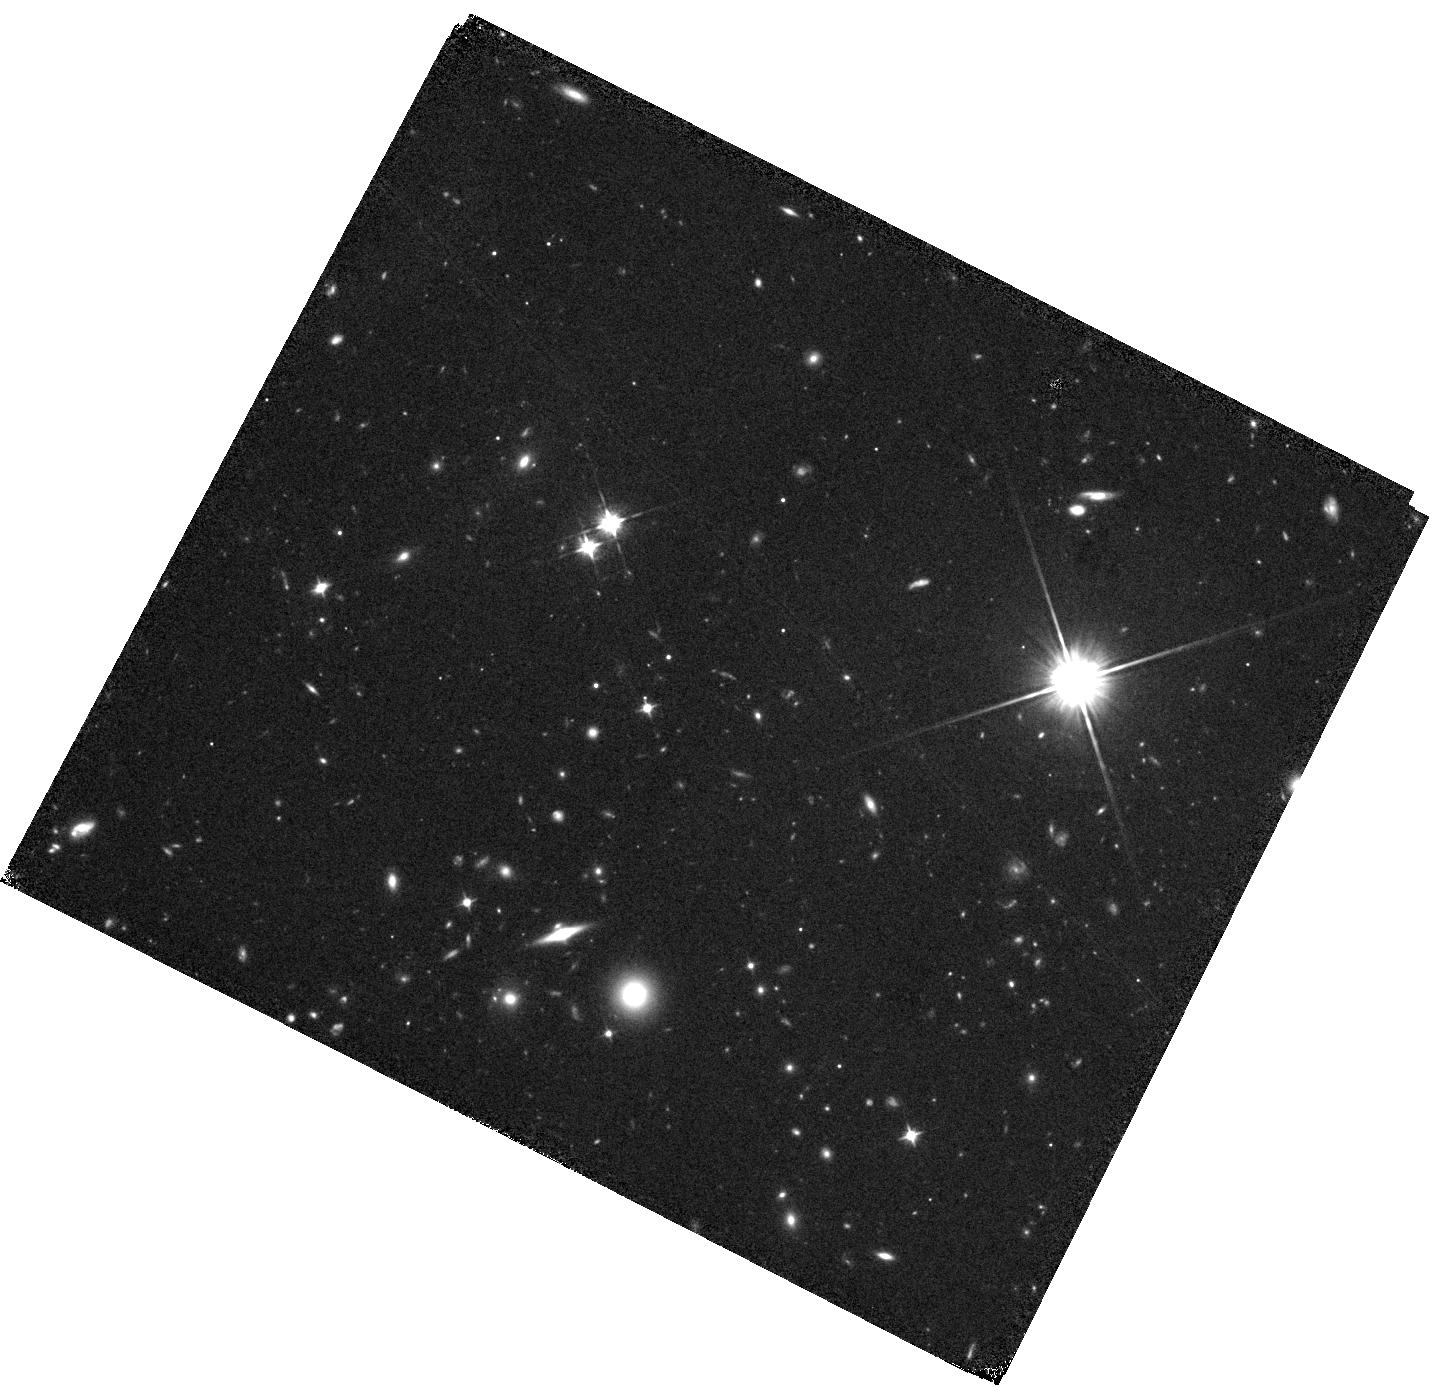
Target: B1228-113-DLA
Instrument: WFC3/IR
Filter: F105W
Exposure: 38 min
Observation ID: hst_15882_01_wfc3_ir_f105w_ie0b01

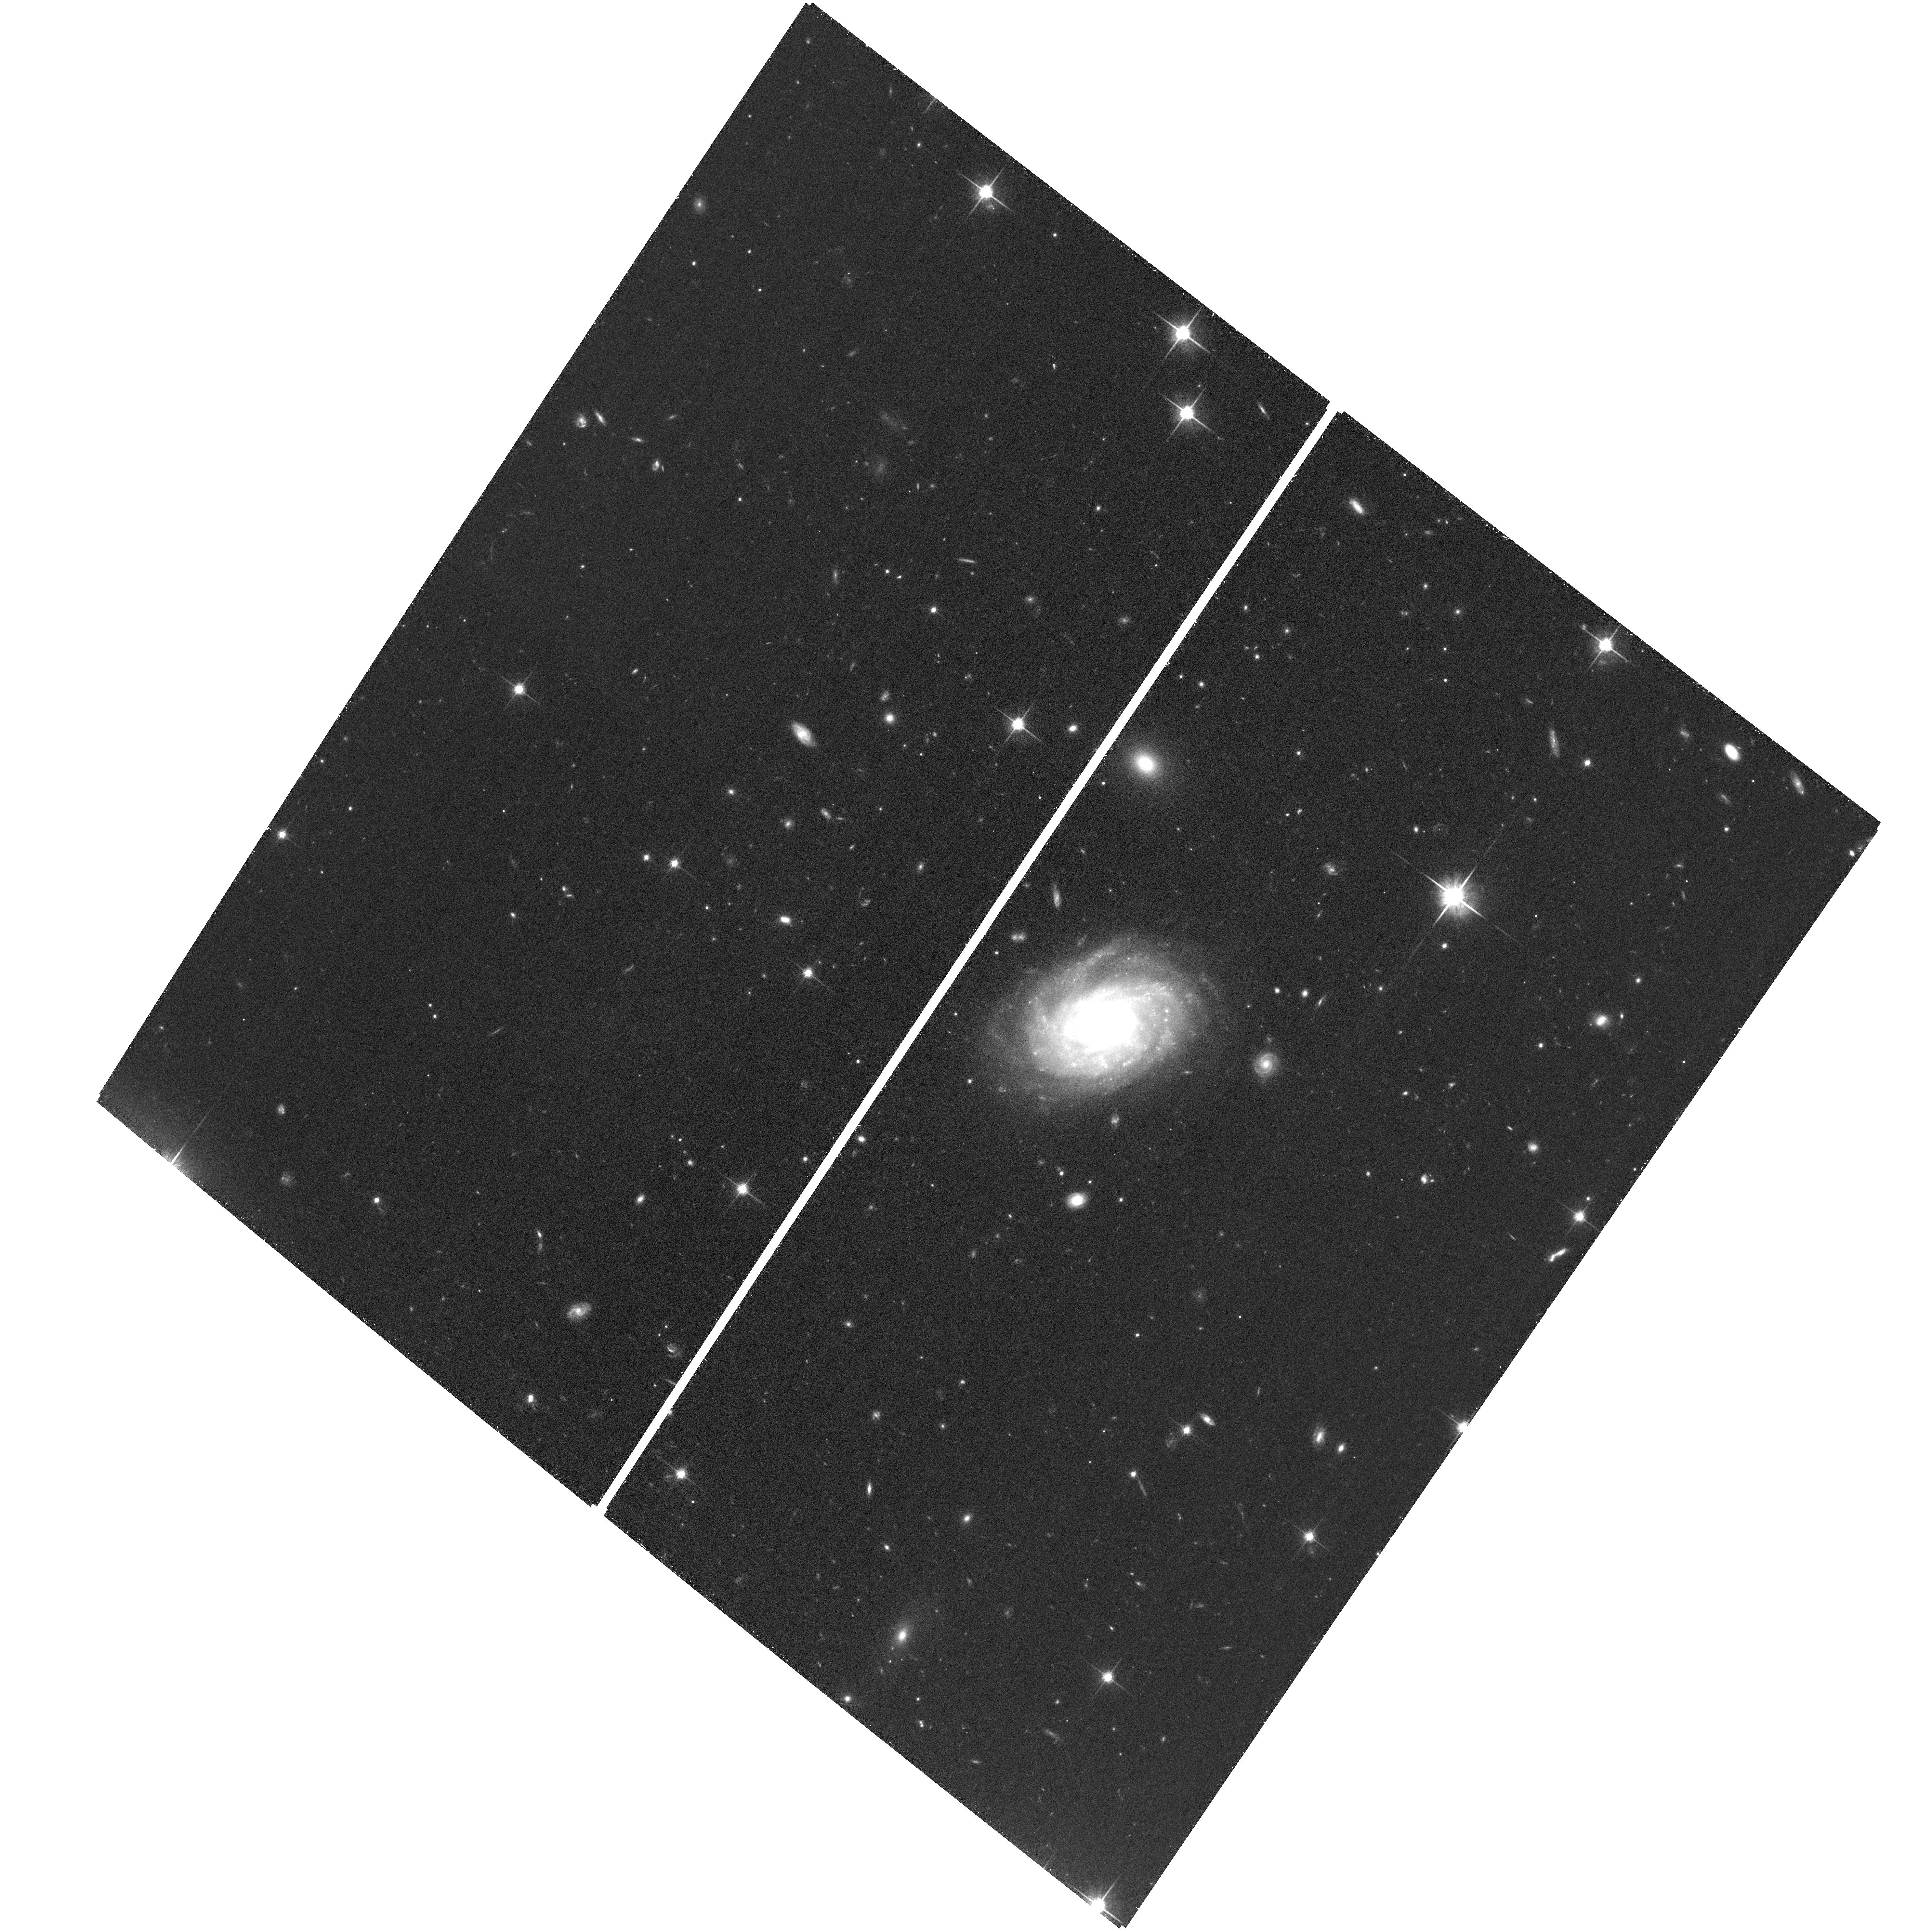
Target: B0551-366-DLA
Instrument: ACS/WFC
Filter: F814W
Exposure: 36 min
Observation ID: hst_15882_04_acs_wfc_f814w_je0b04

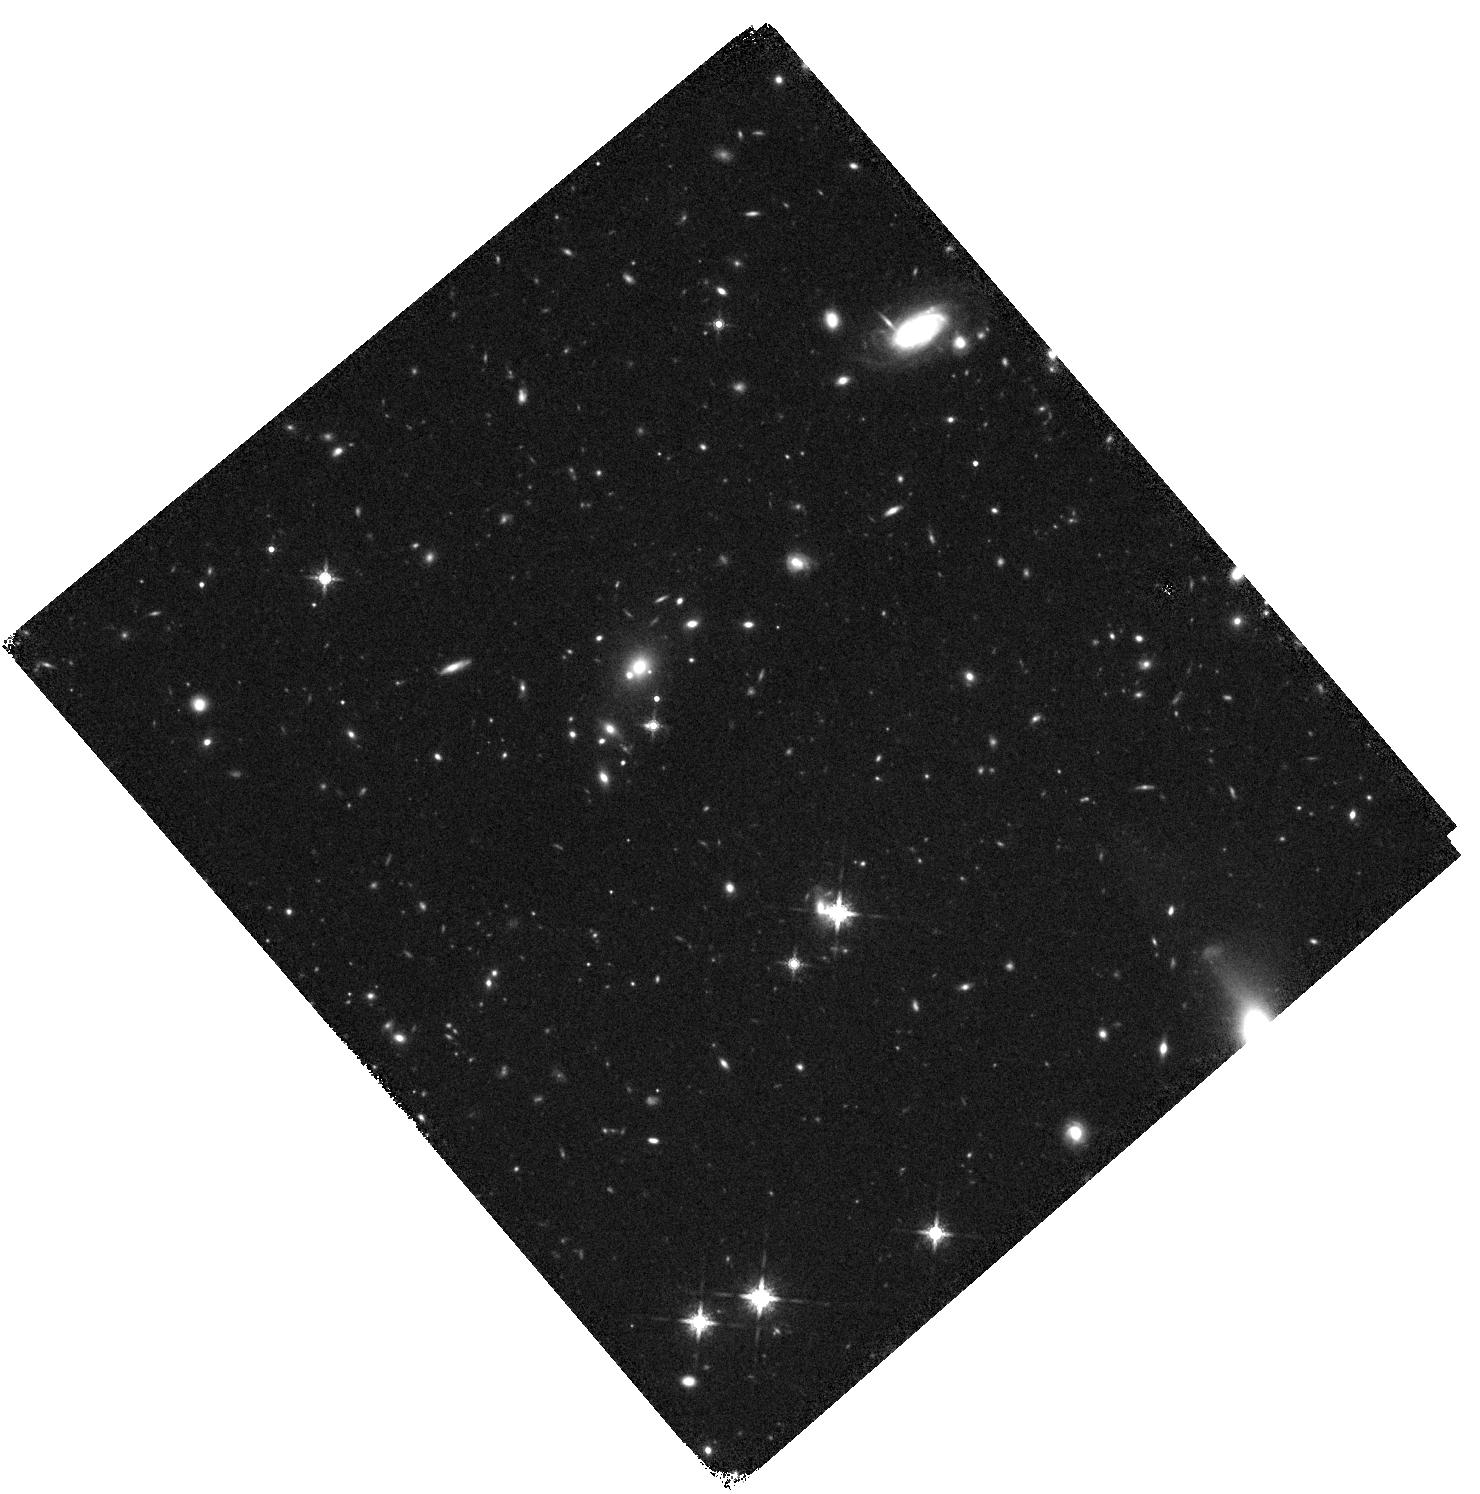
Target: J1054+1633-DLA
Instrument: WFC3/IR
Filter: F160W
Exposure: 38 min
Observation ID: hst_15882_03_wfc3_ir_f160w_ie0b03

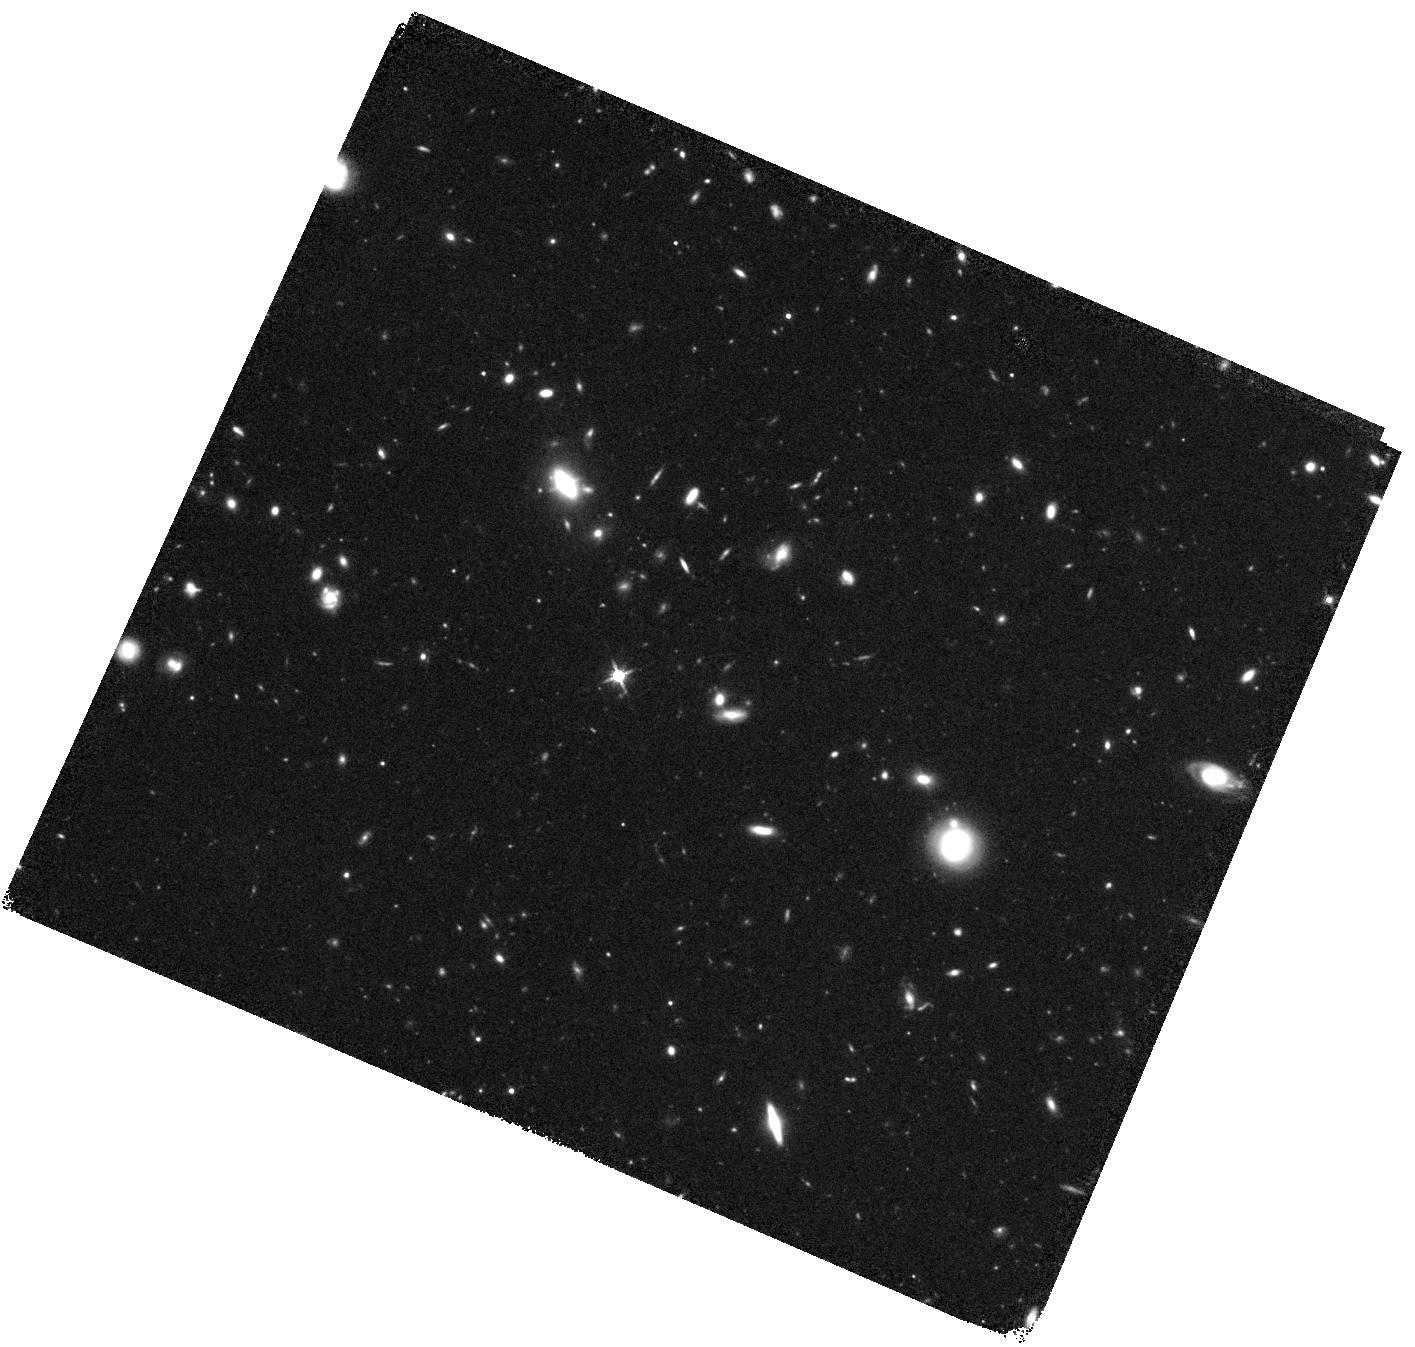
Target: J1201+2117-DLA
Instrument: WFC3/IR
Filter: F140W
Exposure: 38 min
Observation ID: hst_15882_02_wfc3_ir_f140w_ie0b02

The Nature of the Host Galaxies of High- Redshift Damped Lyman-alpha Absorbers (PI: Kanekar, Nissim)

Absorption-selected galaxies associated with damped Ly-alpha absorbers (DLAs) provide a unique opportunity to study the gas in 'typical' galaxies at high redshifts. We have recently used ALMA to detect [CII] 158 micron or CO emission from ten DLAs at z ~ 2-4, and the VLA to detect CO(2-1) emission from one of the z~4 DLAs. We propose to continue this successful ALMA+VLA project, complementing the ALMA observations with (1) a VLA search for CO(1-0) or CO(2-1) emission from five DLA hosts at z~2-4 with ALMA detections of CO or [CII] 158 micron emission, and (2) an HST-WFC3 imaging of 4 of the 5 DLA host galaxies with ALMA+VLA observations, covering the restframe near-UV continuum. The VLA observations will yield molecular gas masses for all five galaxies, and CO excitation information for three systems, while the HST-WFC3 observations will measure the dust-unobscured star formation rates; the combination of ALMA, VLA and HST data will allow us to obtain the most complete picture of high-z DLA host galaxies to date, and to directly test whether such galaxies might have been missed in emission selected samples due to dust obscuration. We request 32.0 hours of VLA time and 4 orbits of HST time.